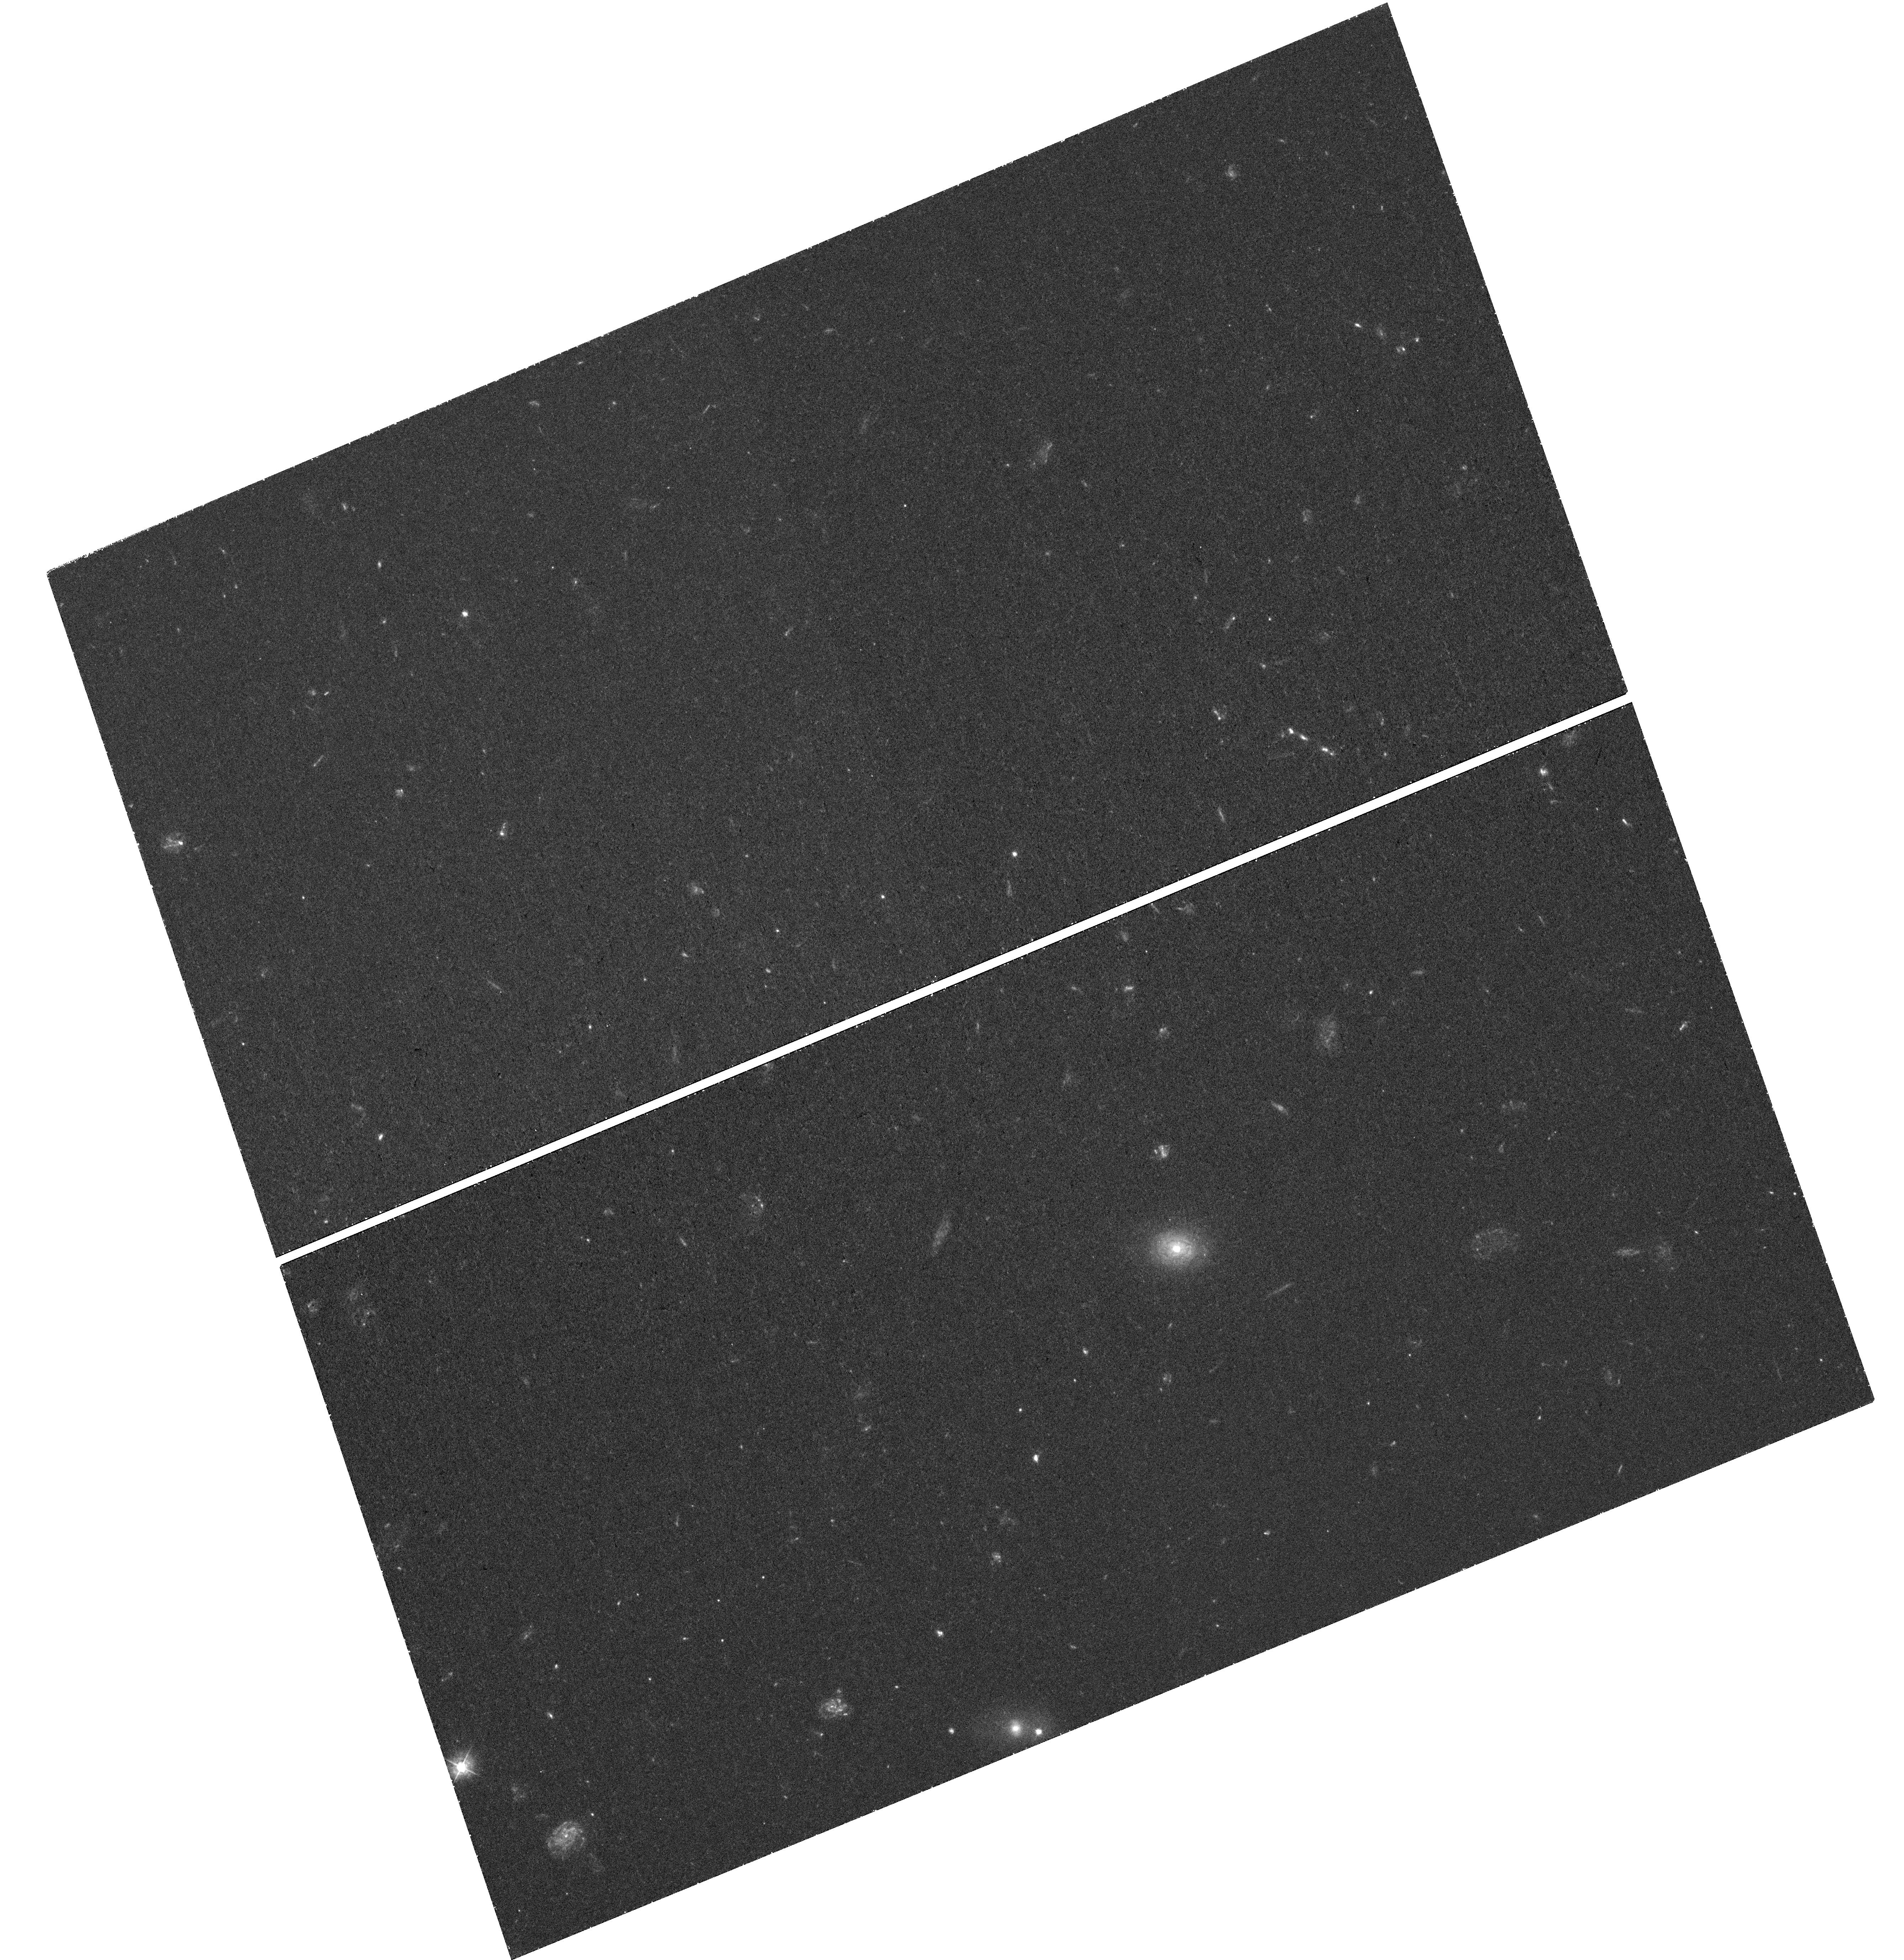
Target: J111238+353920. Instrument: WFC3/UVIS. Filter: F390W. Exposure: 1.2 h. Observation ID: hst_16742_04_wfc3_uvis_f390w_ieoa04

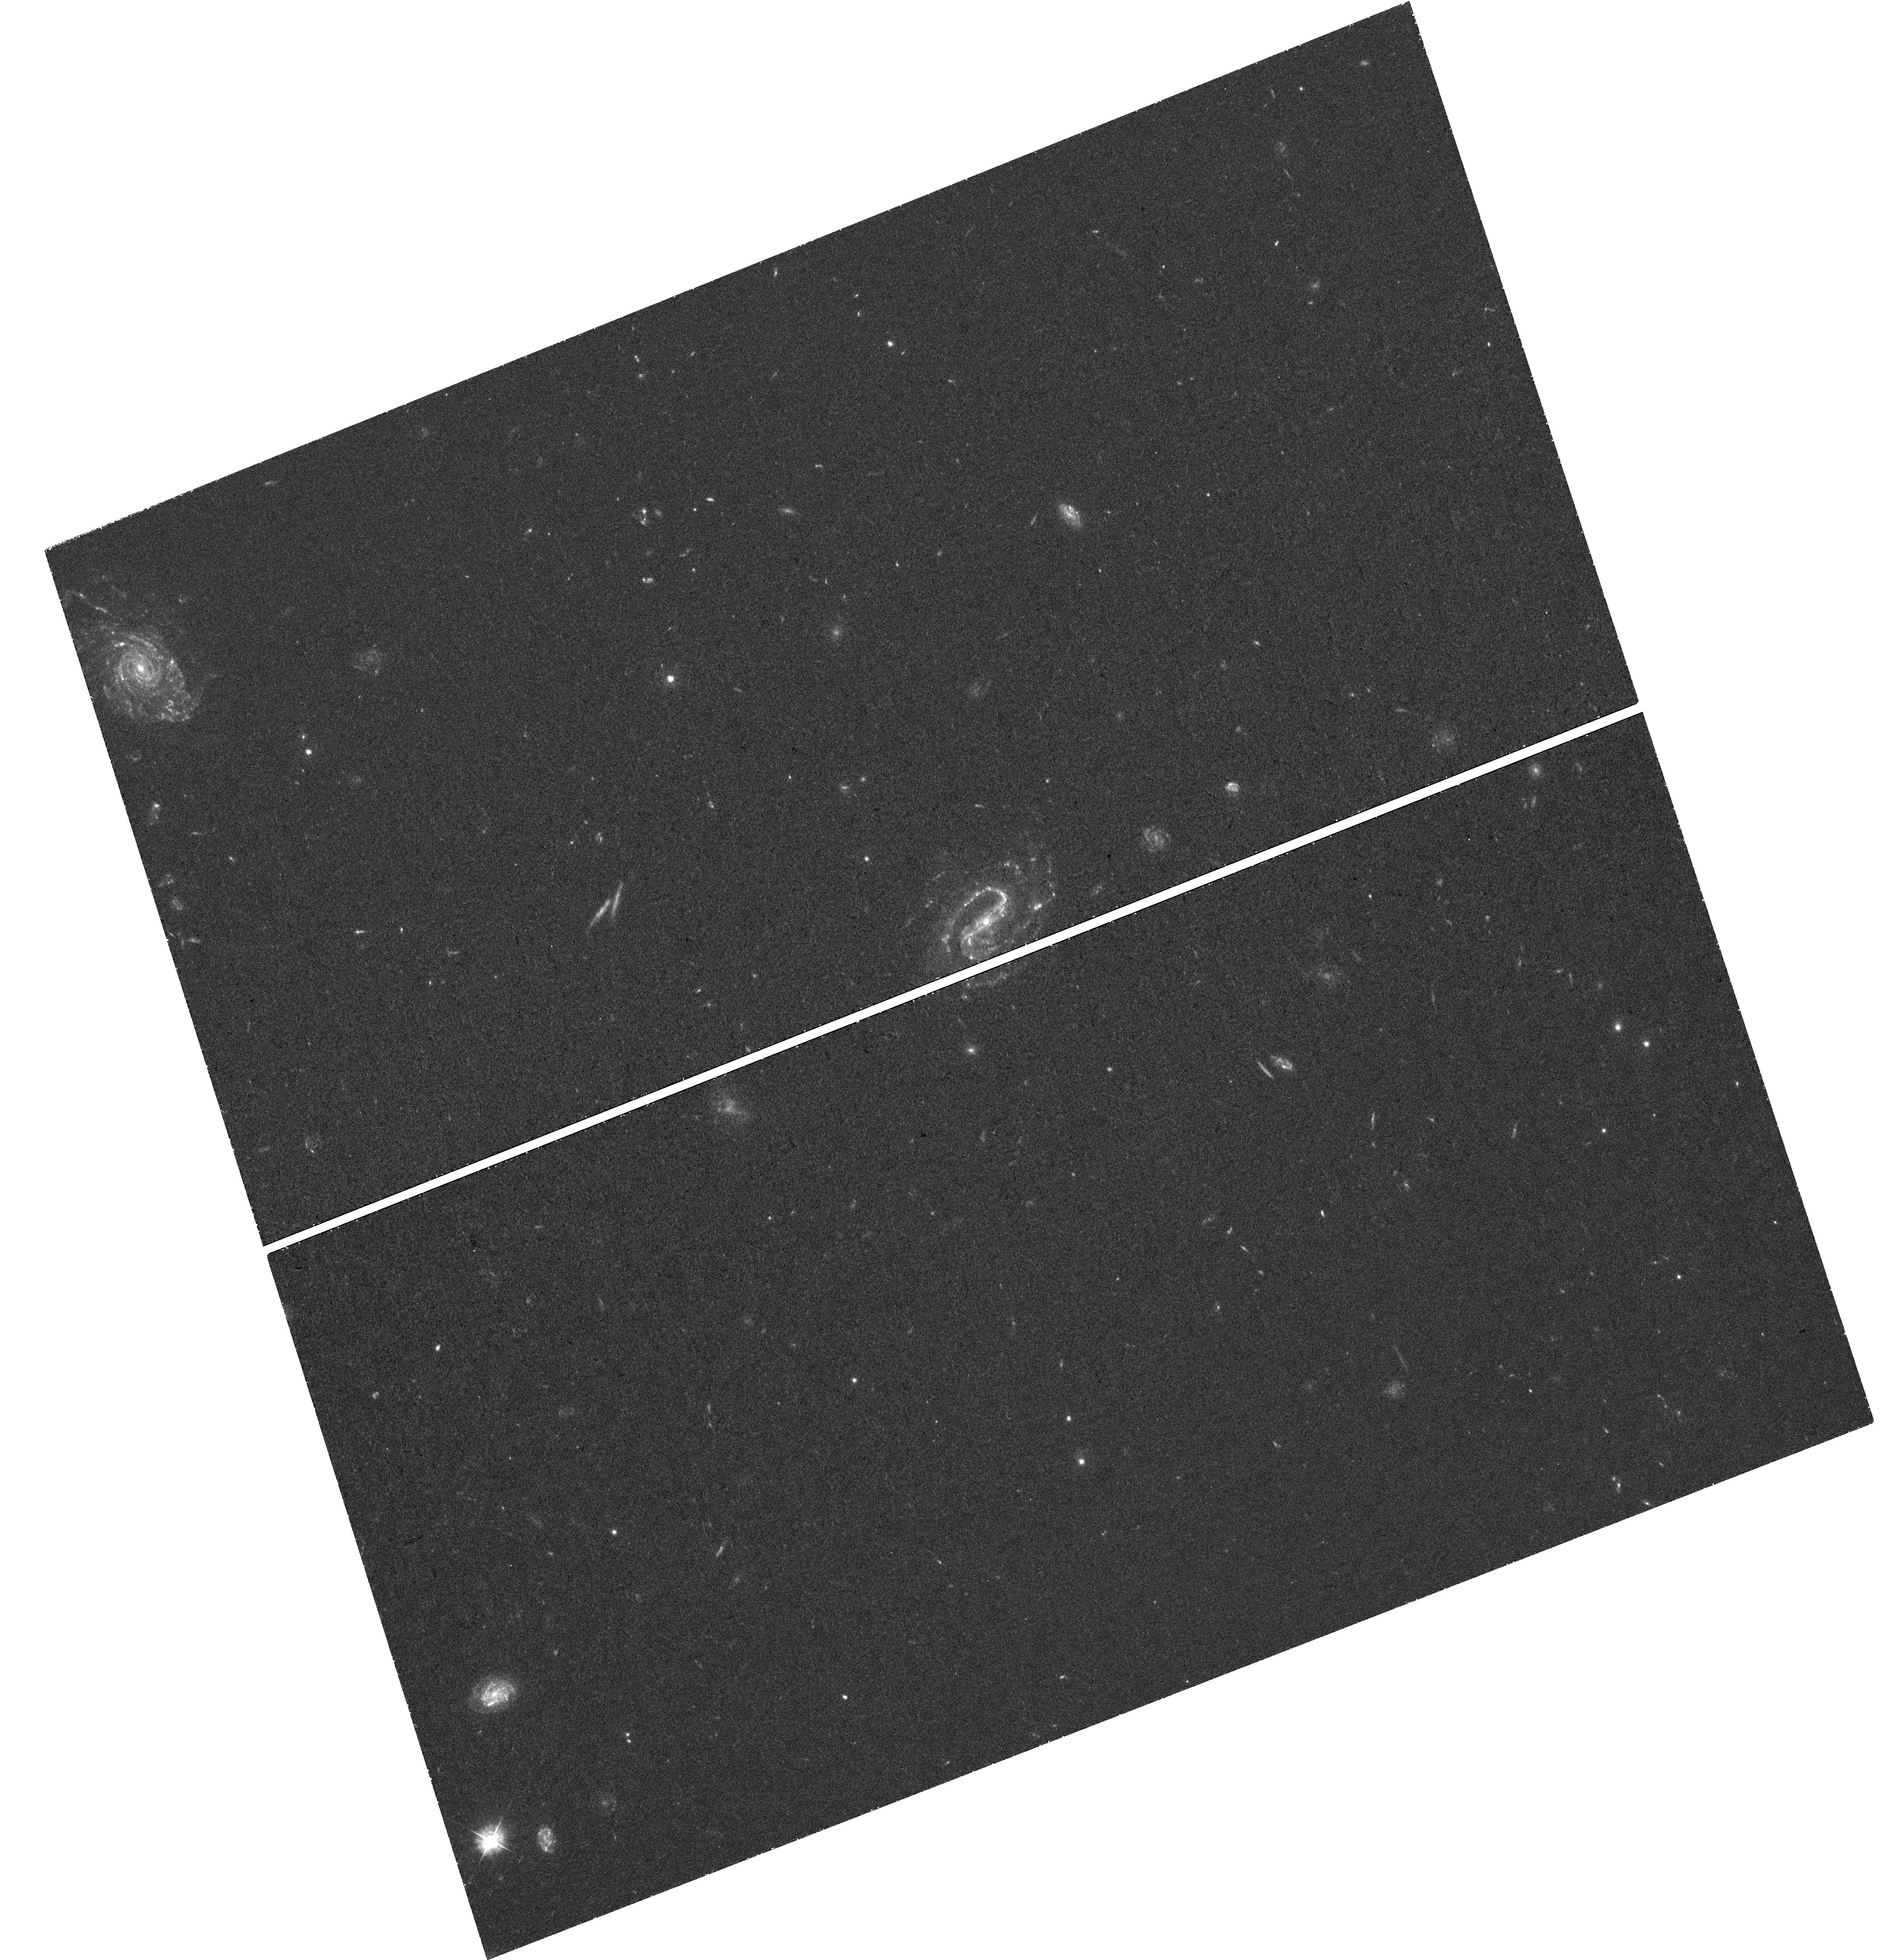
Target: J101622+470643. Instrument: WFC3/UVIS. Filter: F390W. Exposure: 1.3 h. Observation ID: hst_16742_02_wfc3_uvis_f390w_ieoa02

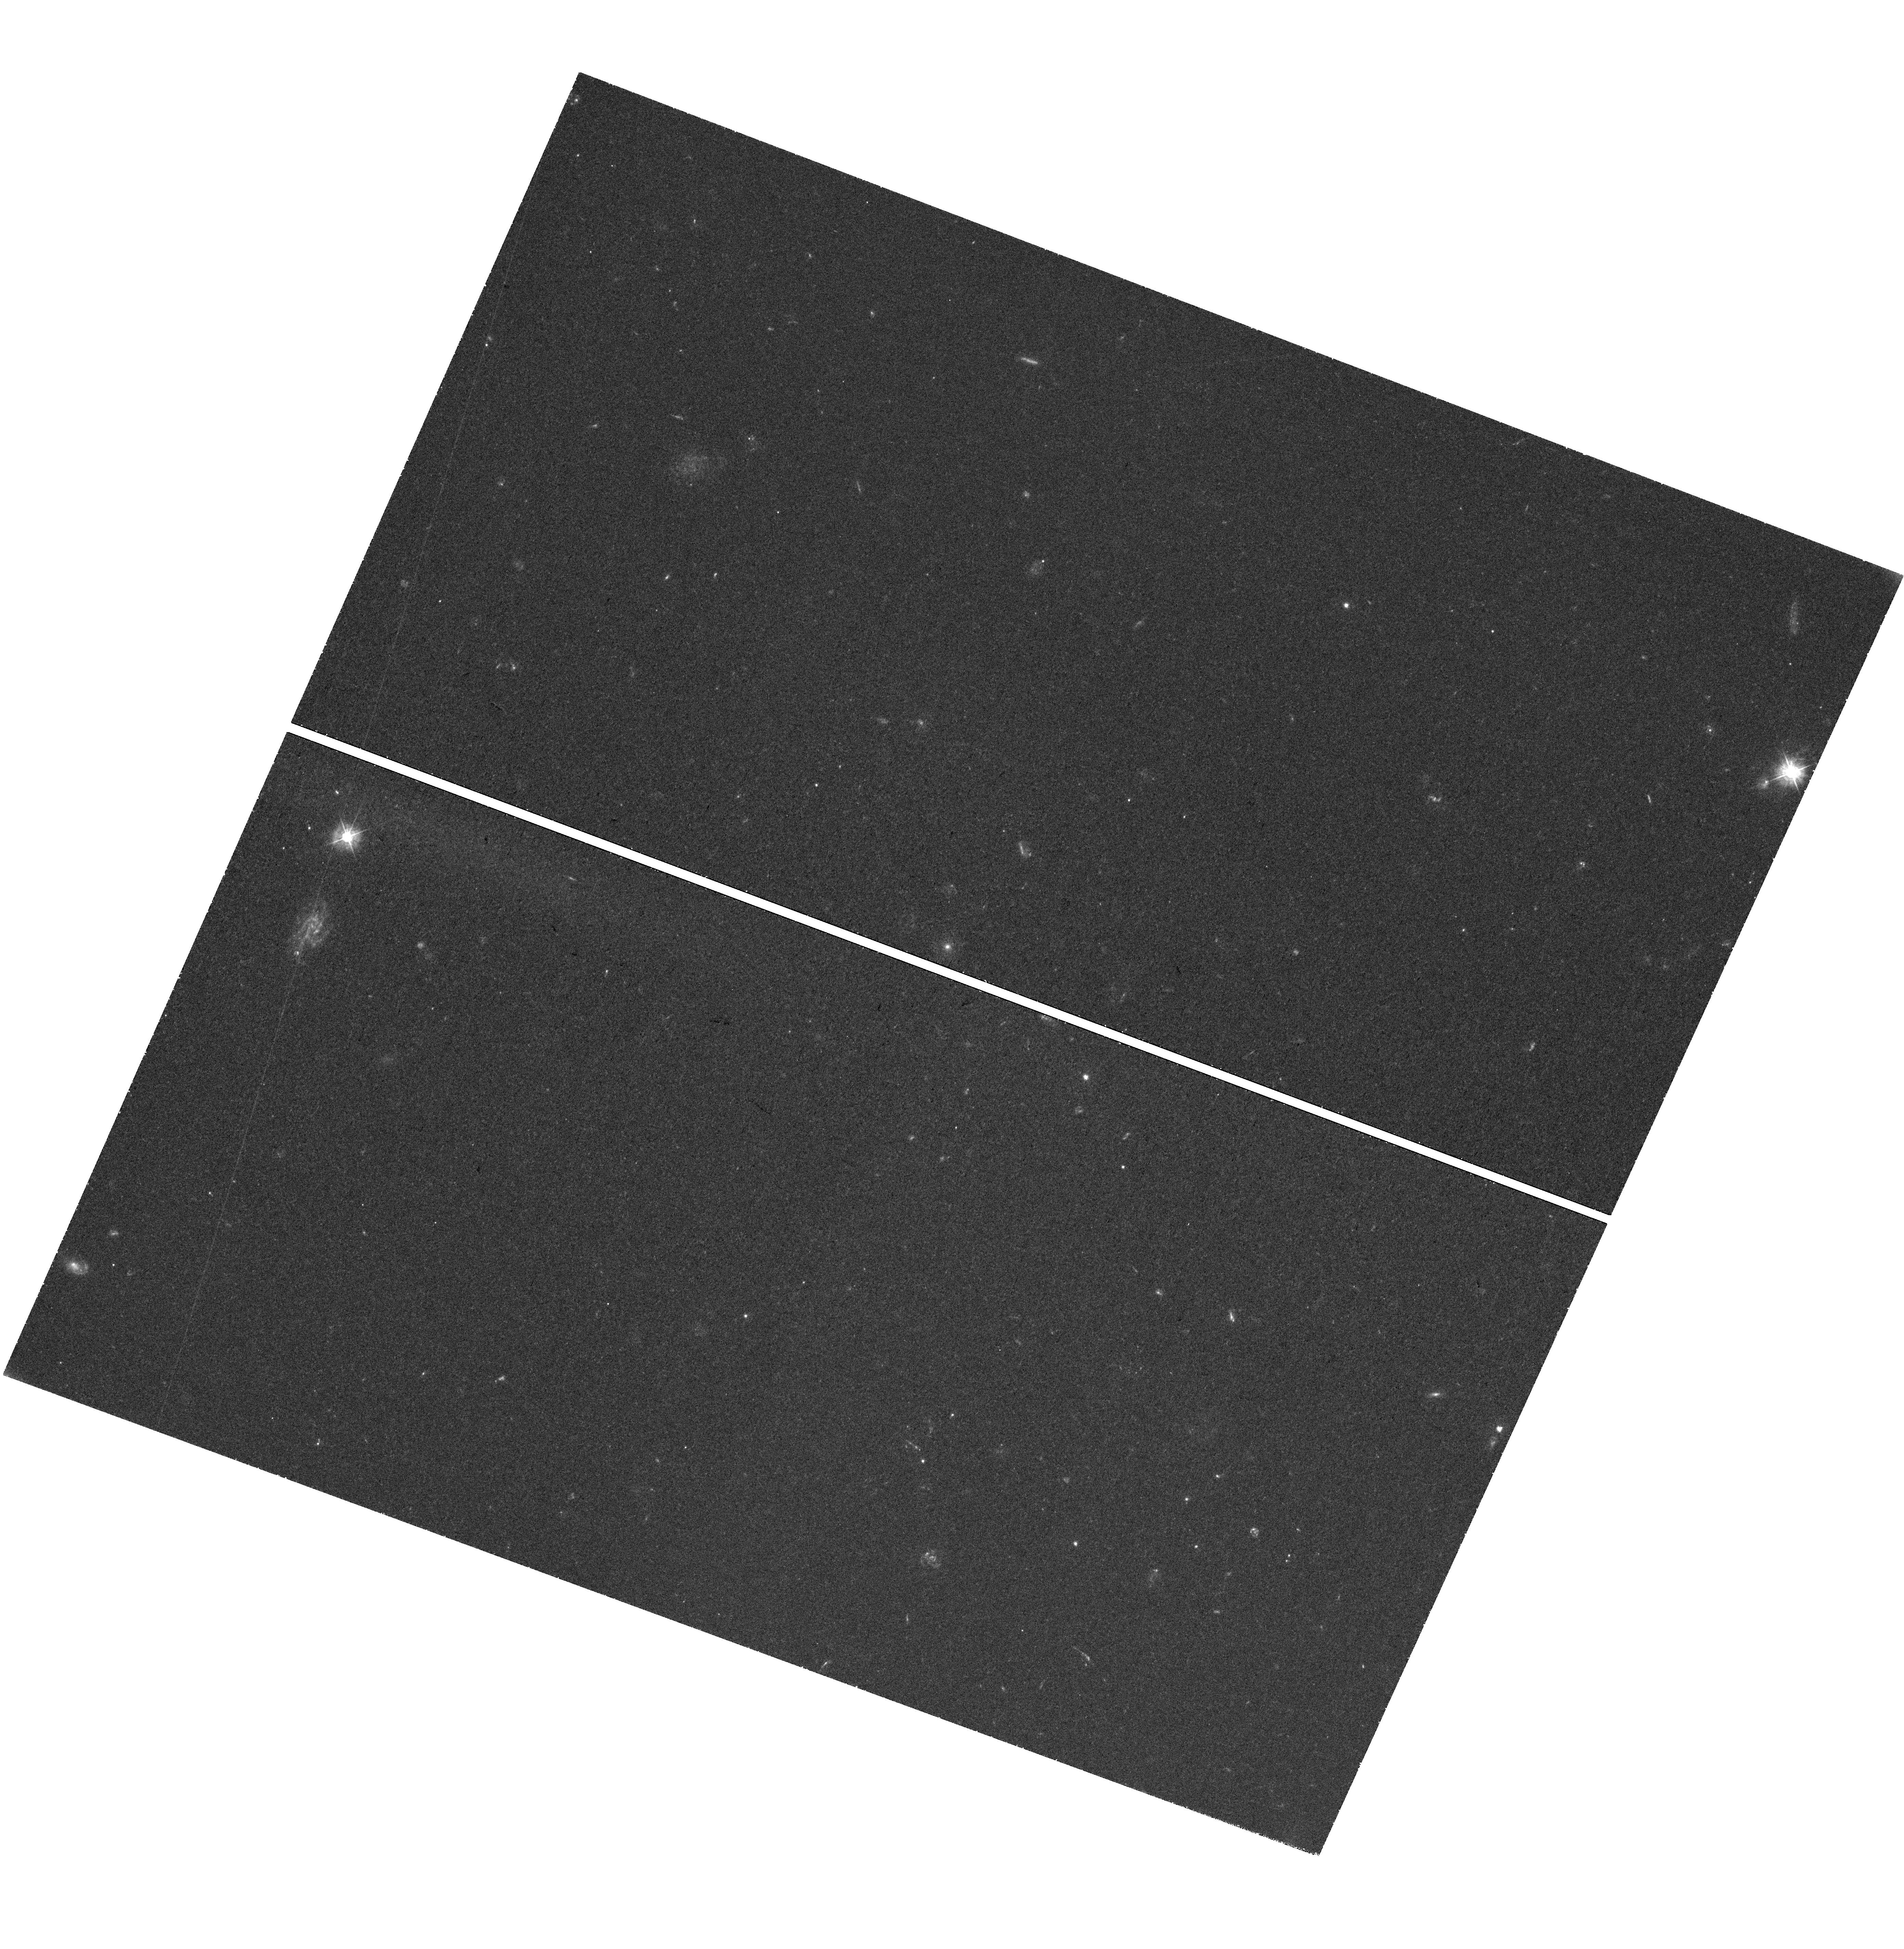
Target: J142738-120332. Instrument: WFC3/UVIS. Filter: F390W. Exposure: 1.5 h. Observation ID: hst_16742_07_wfc3_uvis_f390w_ieoa07

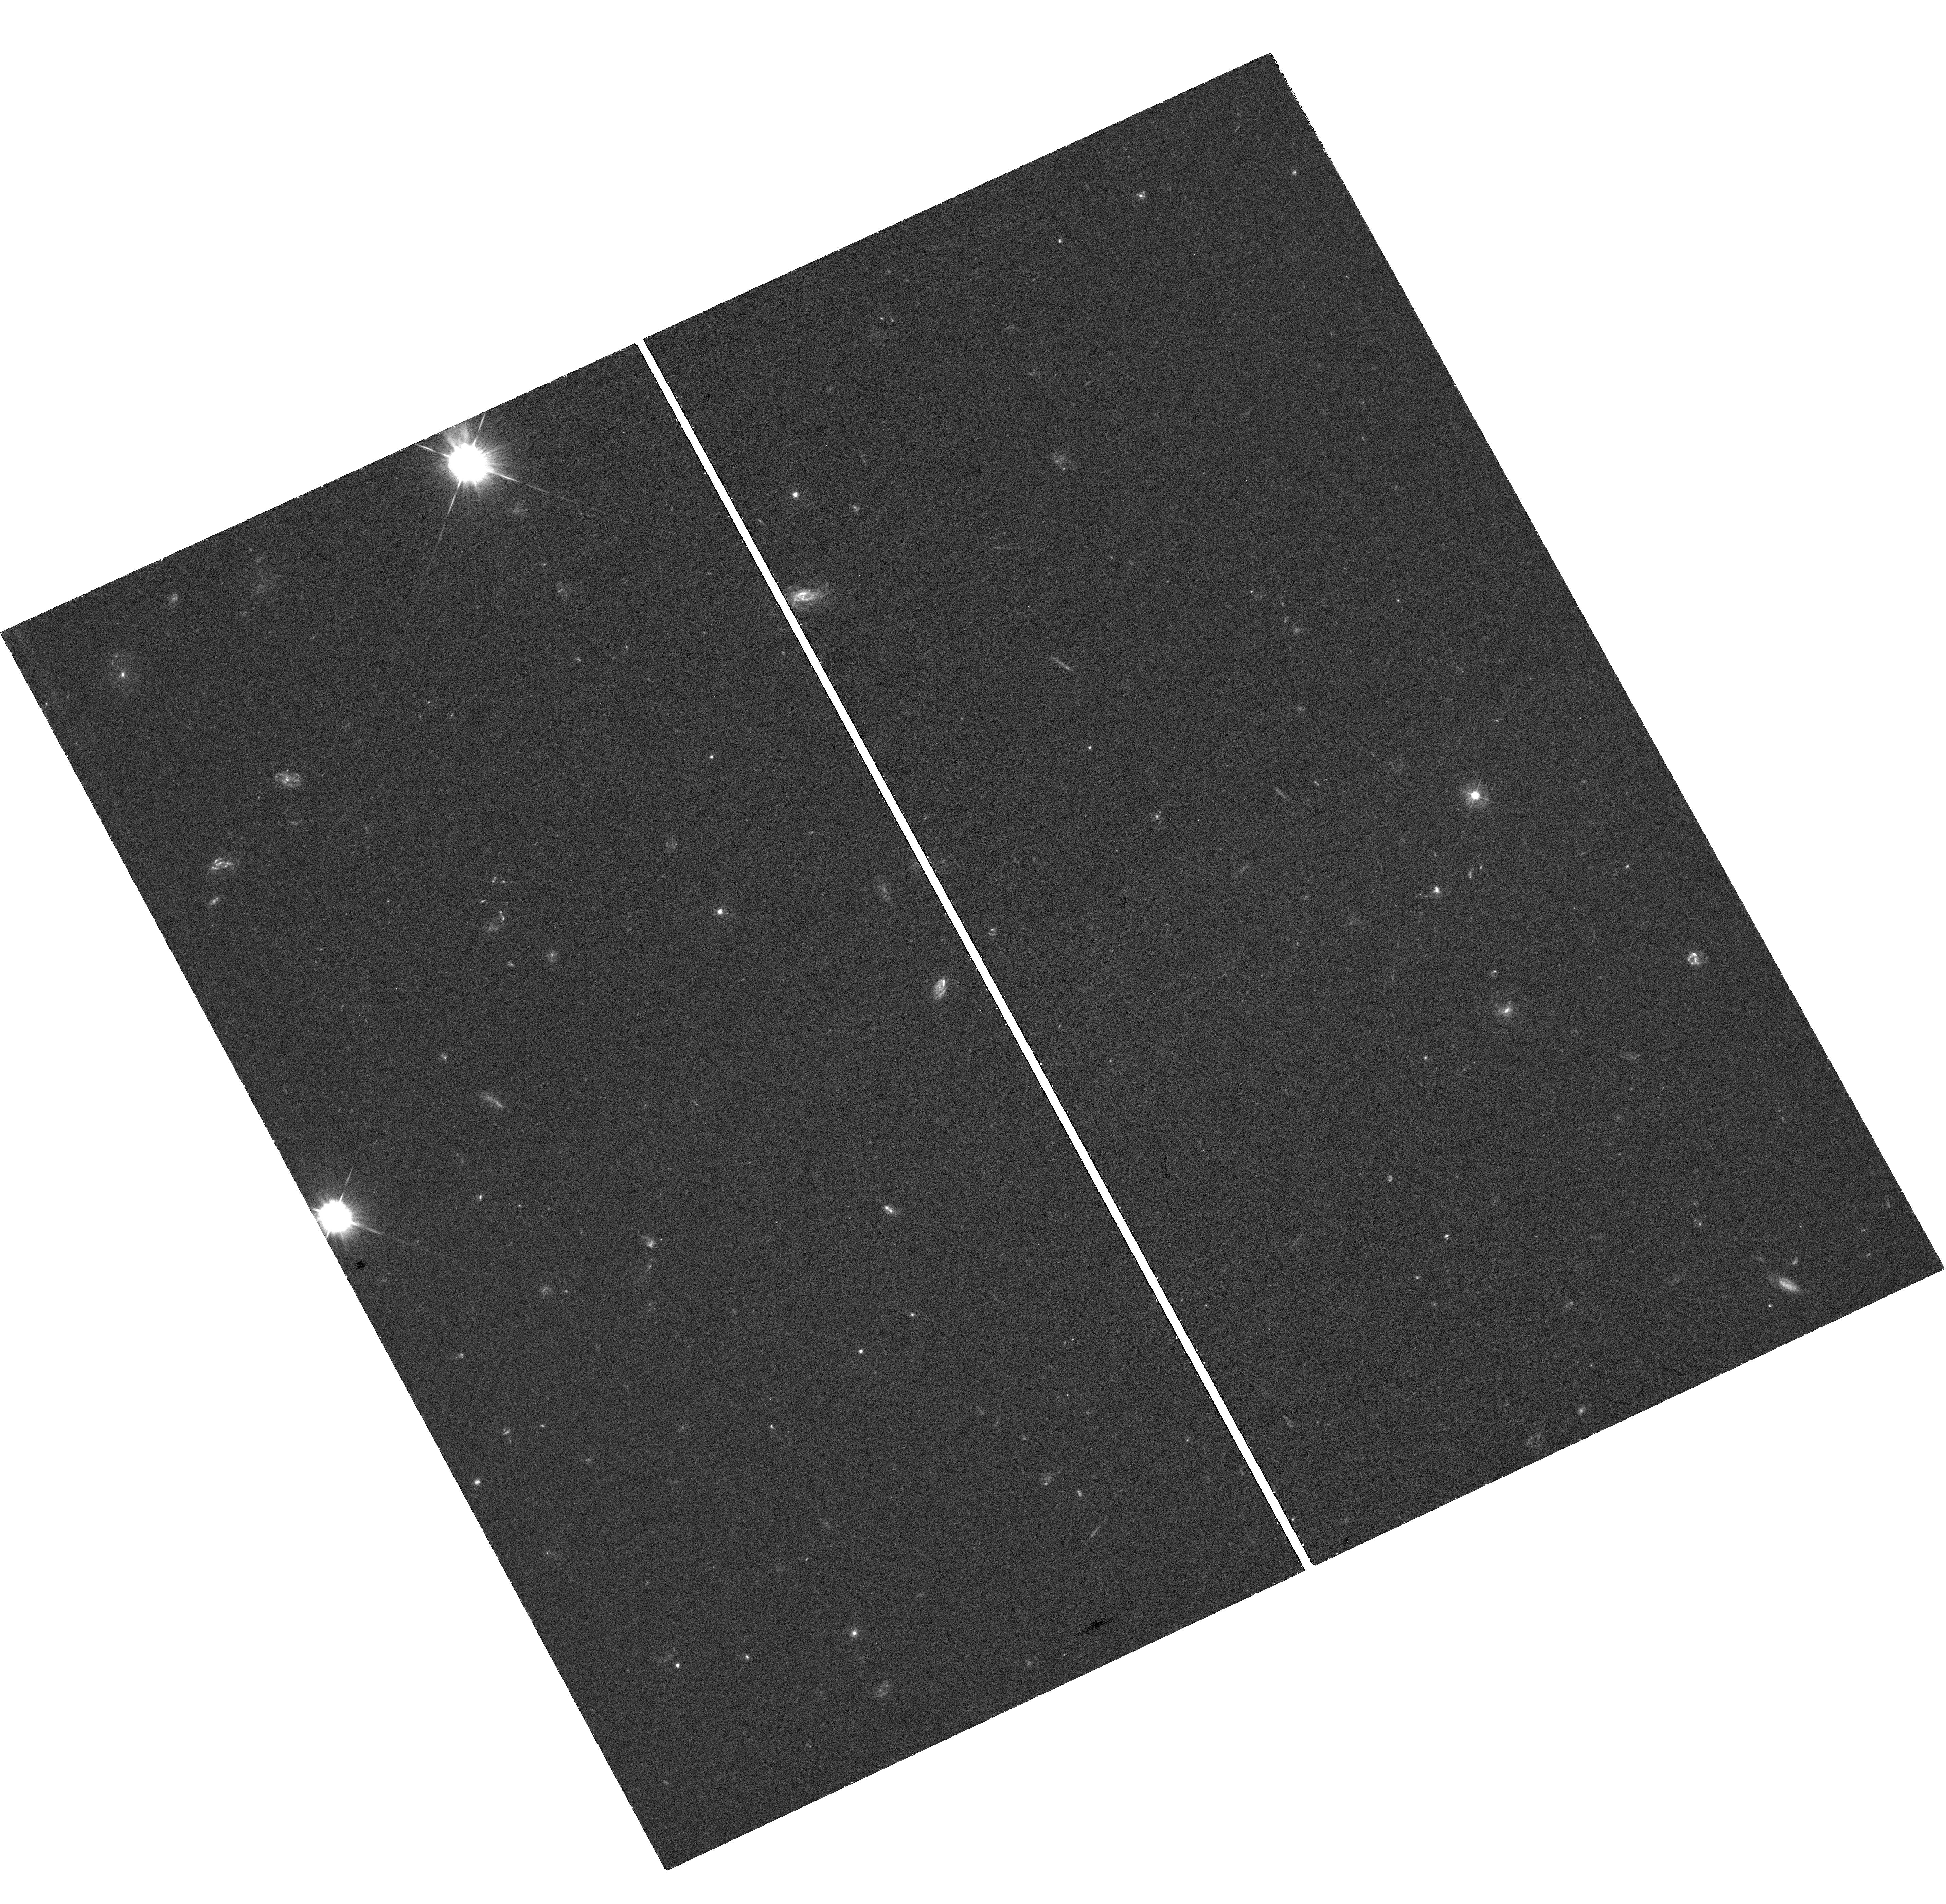
Target: J151427+362001. Instrument: WFC3/UVIS. Filter: F390W. Exposure: 1.2 h. Observation ID: hst_16742_08_wfc3_uvis_f390w_ieoa08

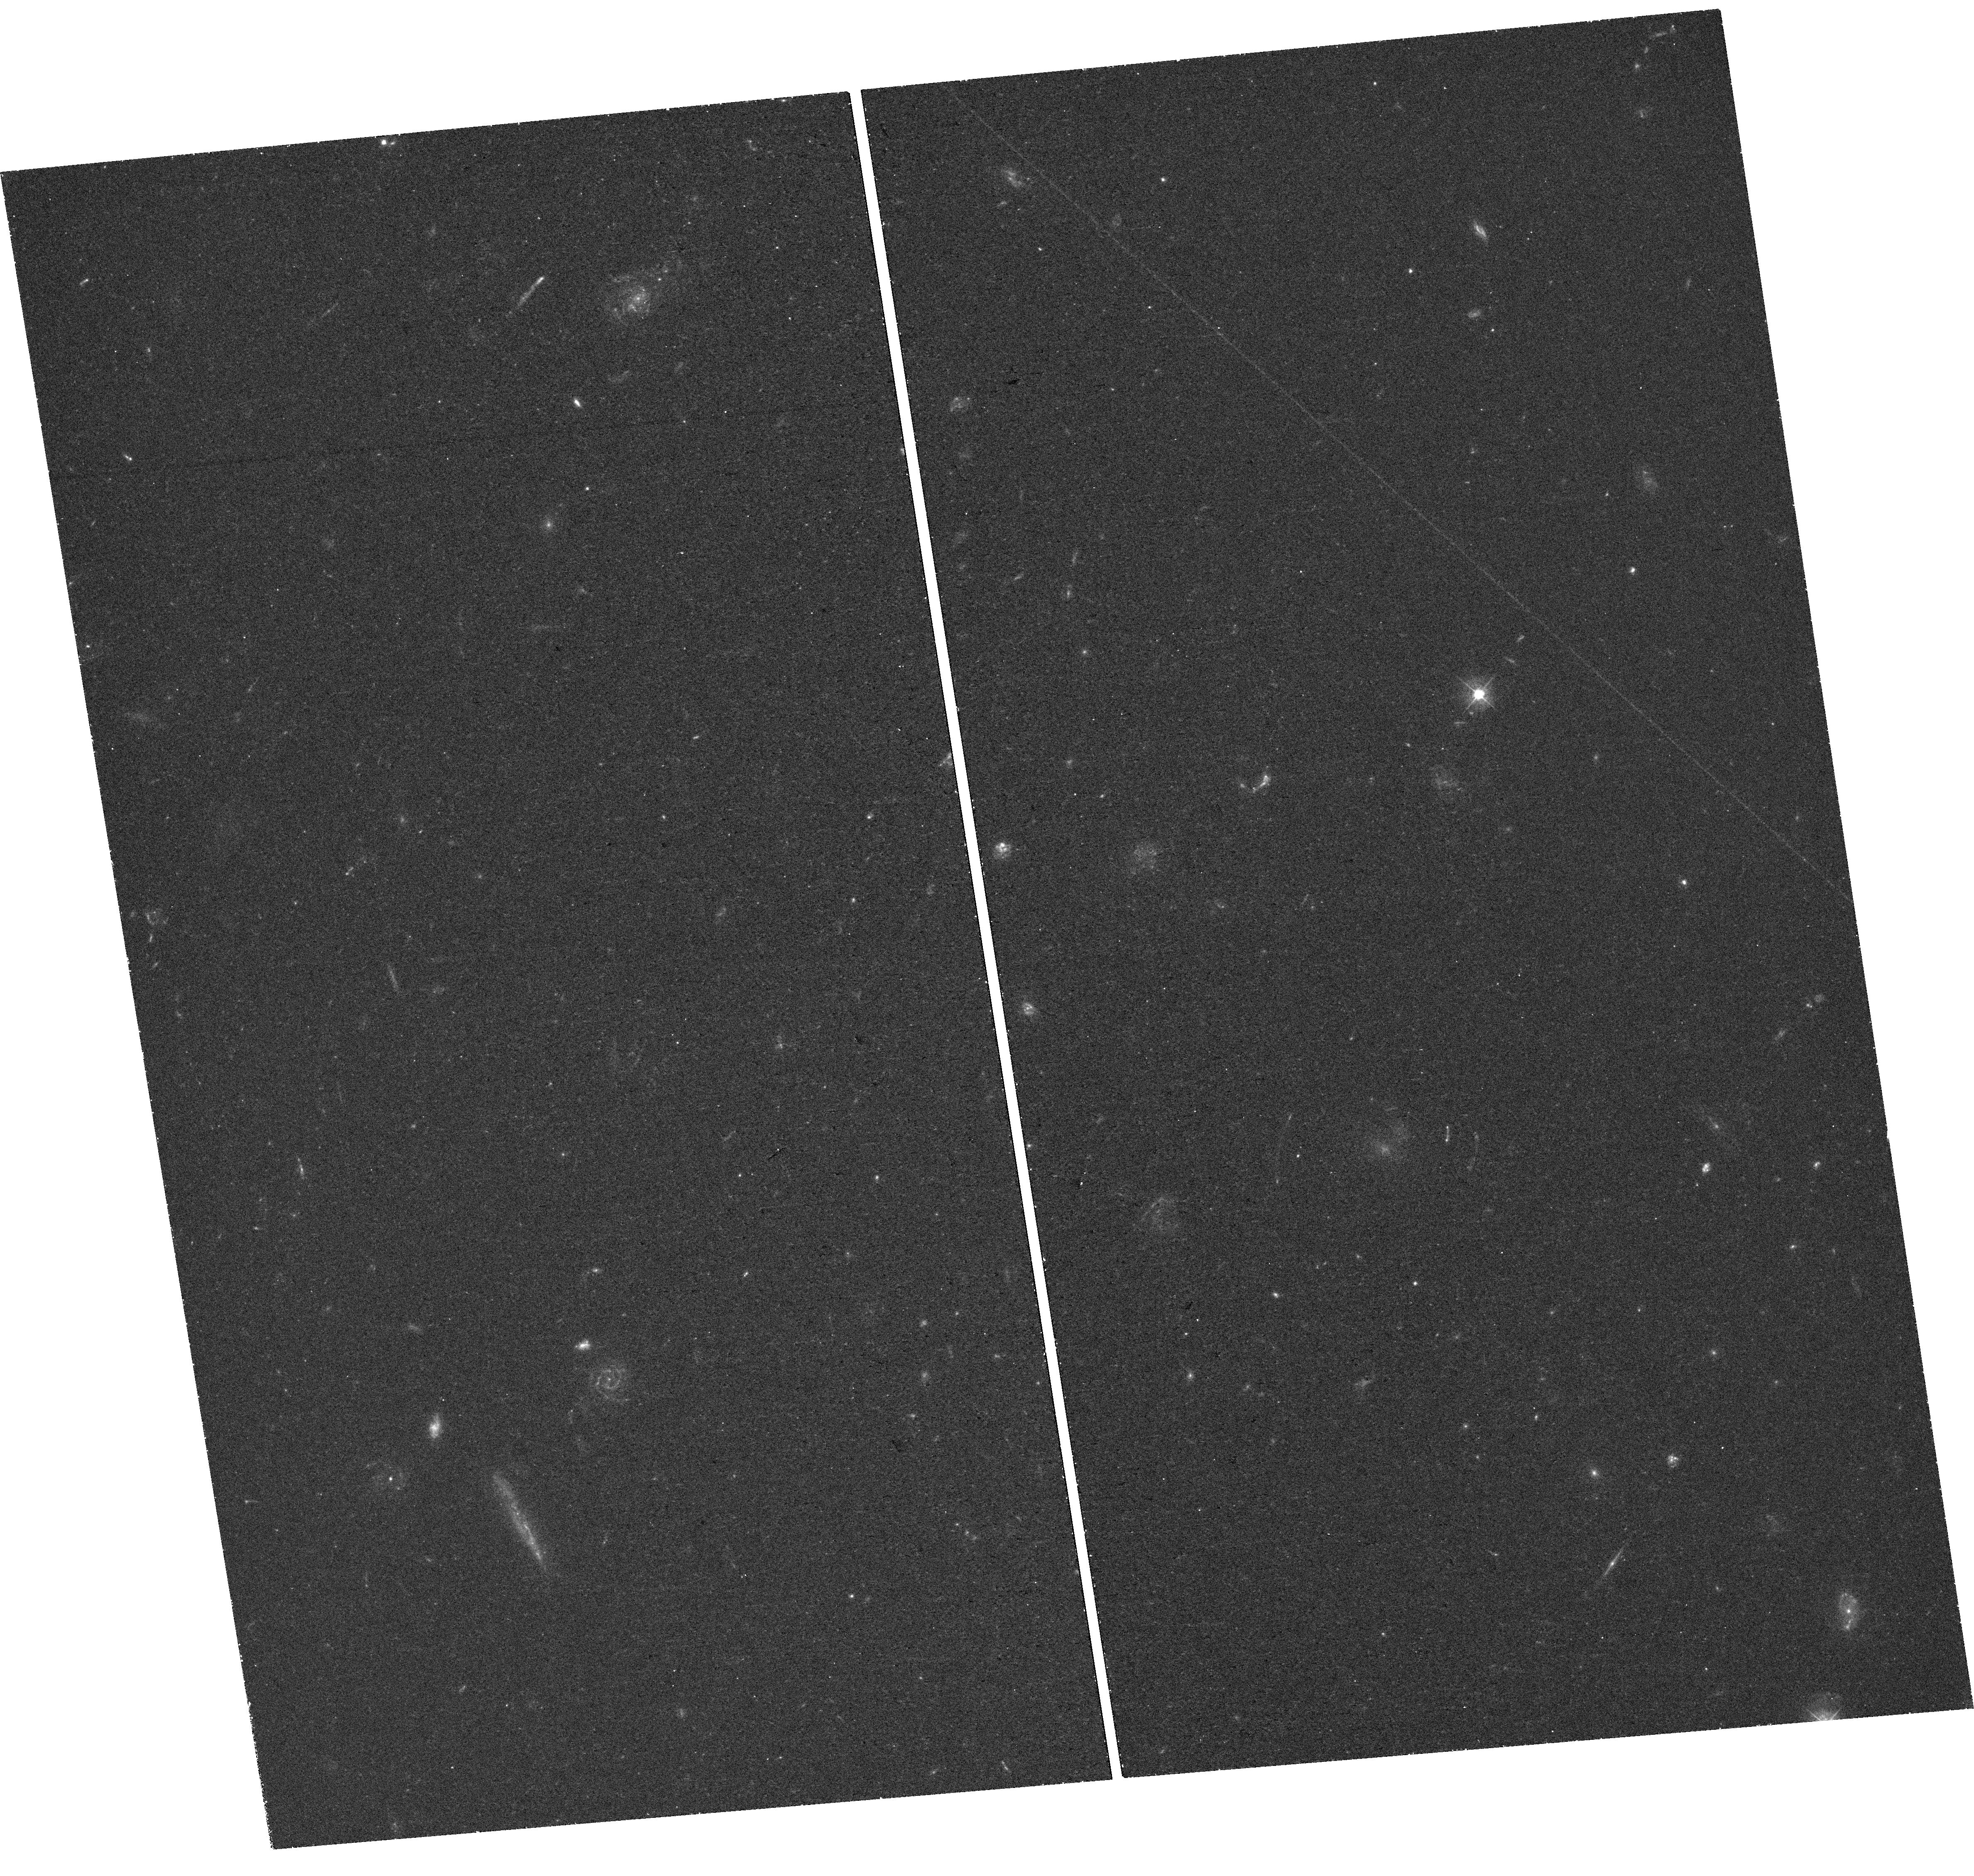
Target: J132222+464546. Instrument: WFC3/UVIS. Filter: F390W. Exposure: 44 min. Observation ID: hst_16742_06_wfc3_uvis_f390w_ieoa06

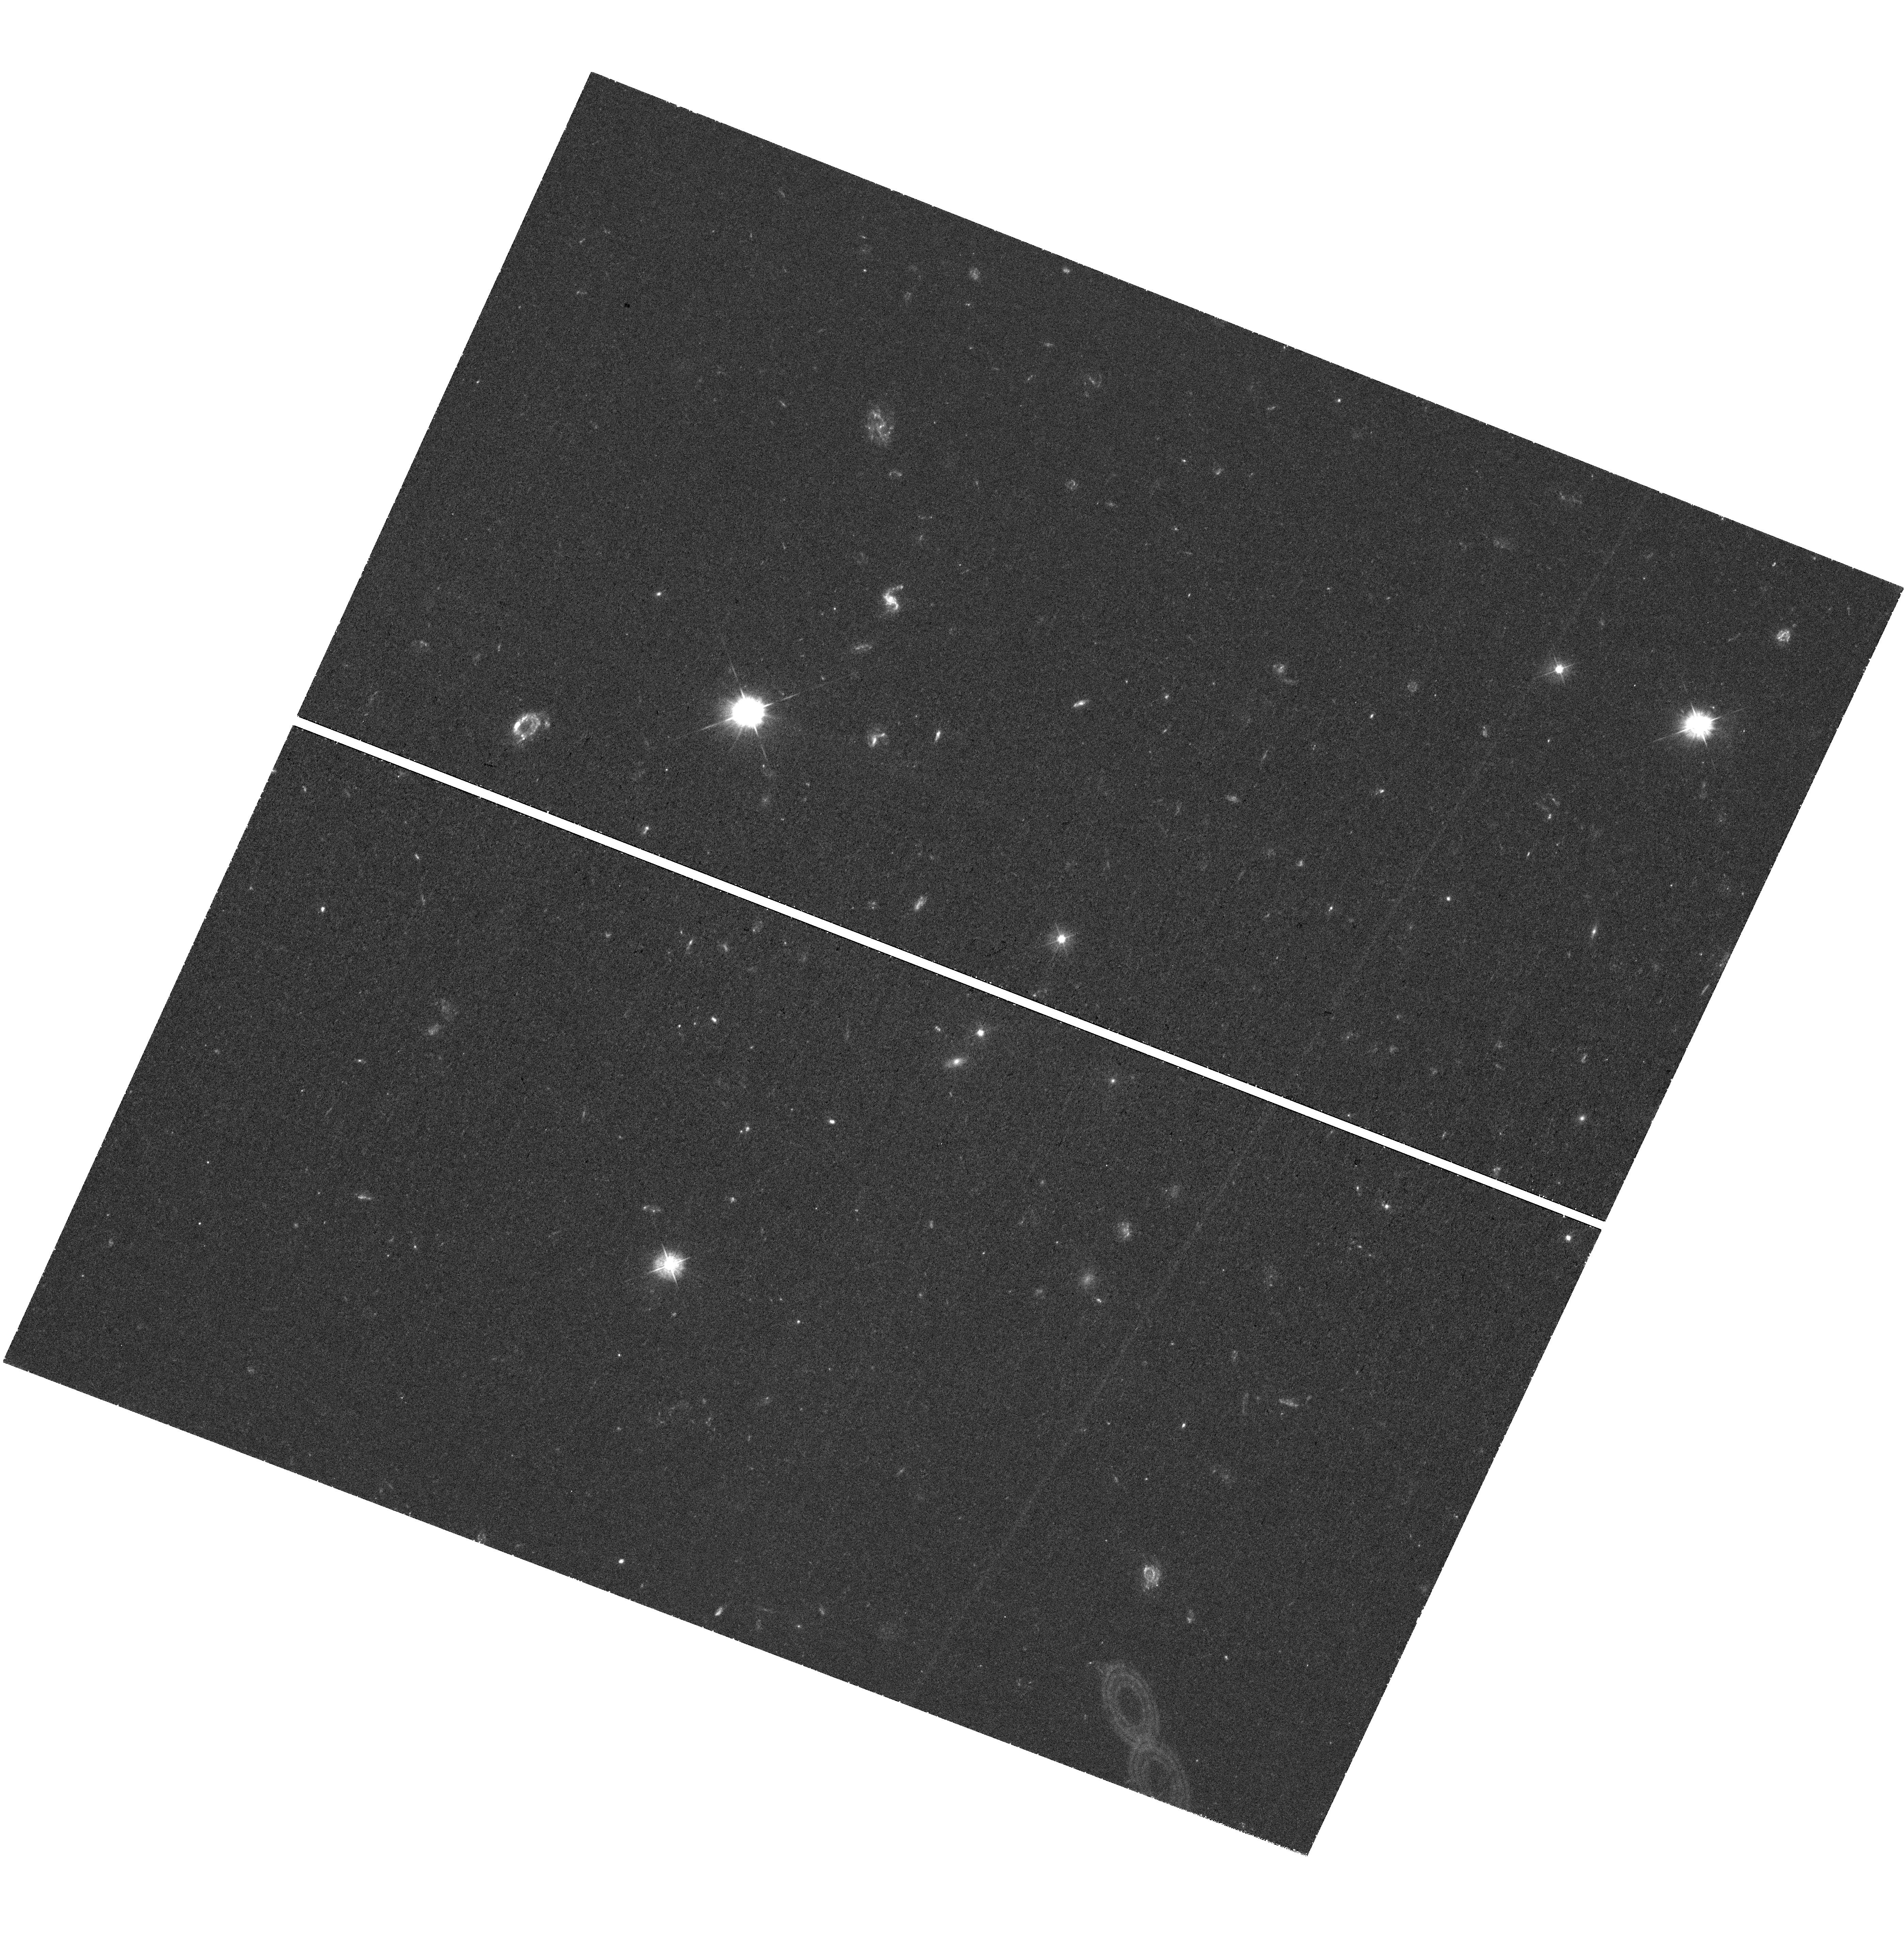
Target: J035127-142857. Instrument: WFC3/UVIS. Filter: F390W. Exposure: 1.5 h. Observation ID: hst_16742_01_wfc3_uvis_f390w_ieoa01

Resolving the 3D Orientation of Galactic Disks: New Constraints on Circumgalactic Gas Flow (PI: Ho, Stephanie H.)

The observed growth in both the size and mass of galactic disks since redshift two requires an even larger increase in the specific angular momentum of the gas accreted from the circumgalactic medium, which is the only reservoir of gas that can sustain disk star formation for 10 billion years. The rotation of inflowing circumgalactic gas is therefore central to the development of the angular momentum of stellar disks. Observing gas accretion is complicated by the galactic outflows that feedback from massive stars drive out of the galactic plane. While the position angle and axis ratio describe the projected shape of the galactic disk, this leaves an ambiguity of which side of the galaxy minor axis tips toward the observer. This ambiguity produces degenerate solutions in modeling gas flows and identifying the origin of the observed gas, because observers do not know where the gas lies along line-of-sight. We propose new WFC3/UVIS imaging observation to map the spiral structures of 11 z=0.25 galaxies with circumgalactic Mg II absorption detected in the quasar sightlines. We will determine the 3D disk orientation using rotation curves and the wrapping direction of galaxy spiral arms. The imaging sample will be combined with 3 Mg II absorbing galaxies with spiral arms detected in archival images, bringing our sample to 14 galaxies. We collected high-resolution spectra of the quasars paired with the galaxies; these spectra resolved multiple Mg II components. The 3D orientation will constrain parameters of physical models (disks, radial inflow, and conical outflow) in individual sightlines. The measured gas flow properties will provide new constraints for models of disk growth.